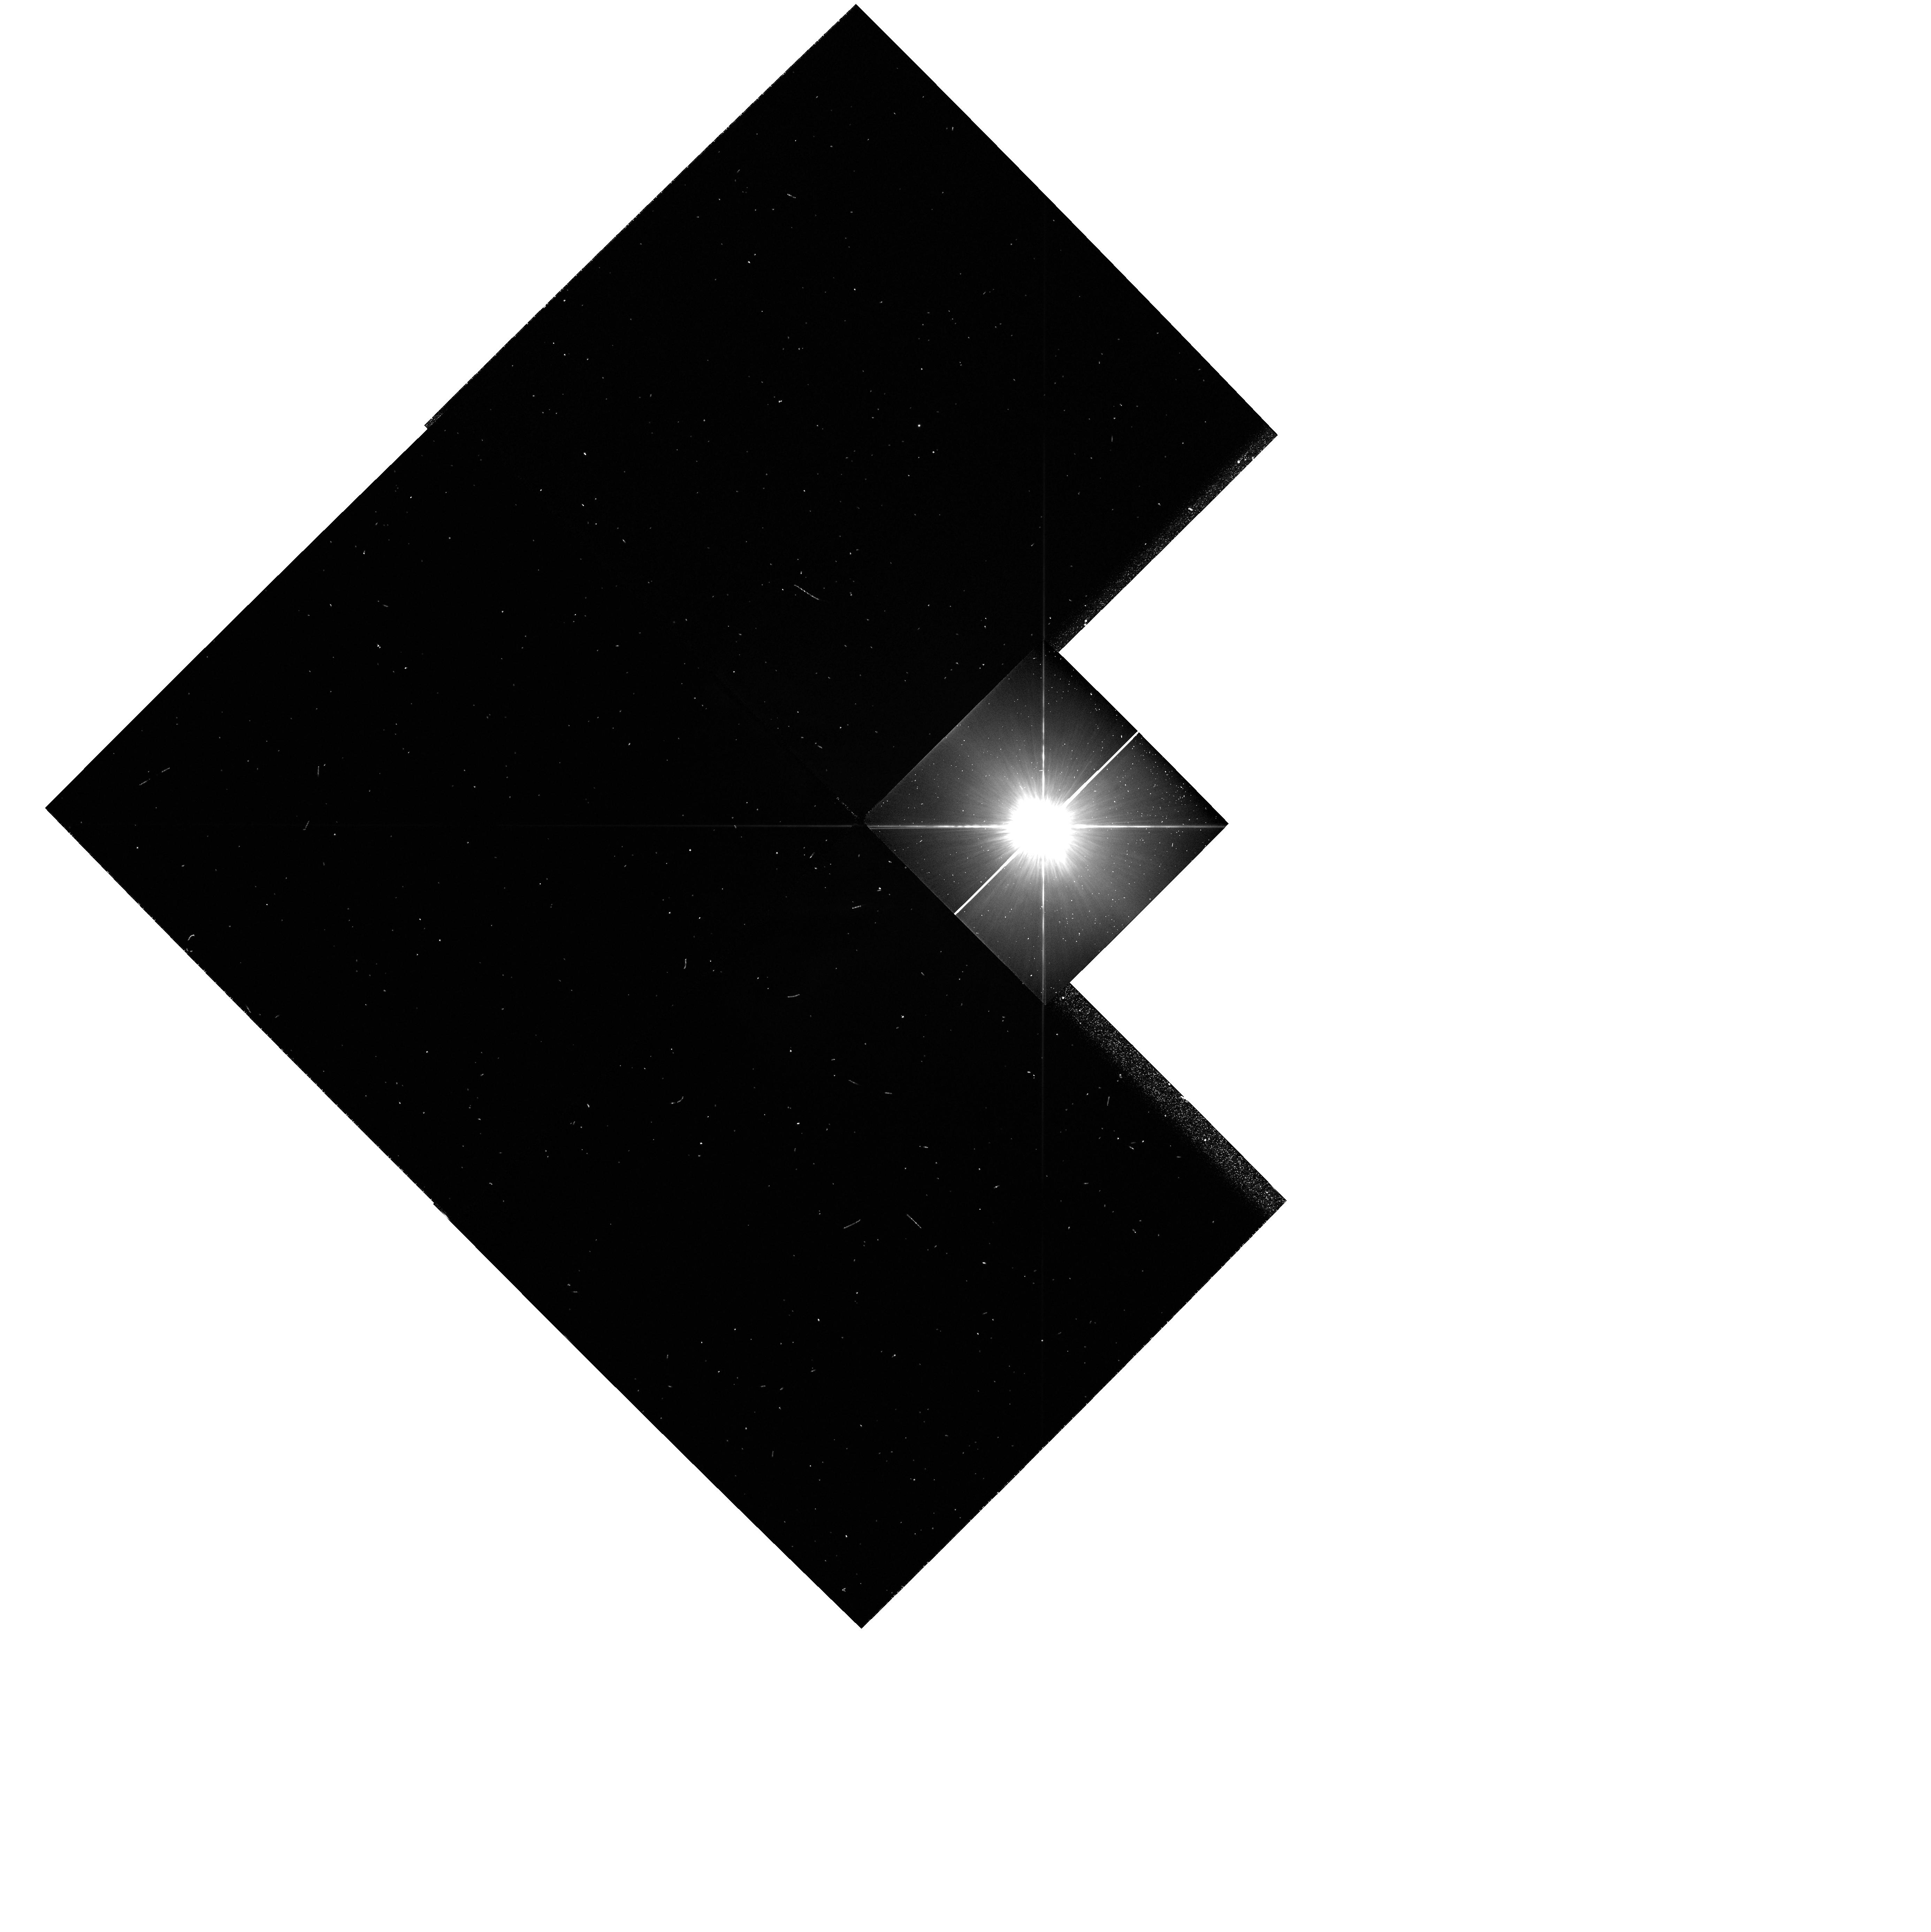
Target: HD39060. Instrument: WFPC2/PC. Filter: F439W. Exposure: 1 min. Observation ID: hst_5202_01_wfpc2_pc_f439w_u2ih01

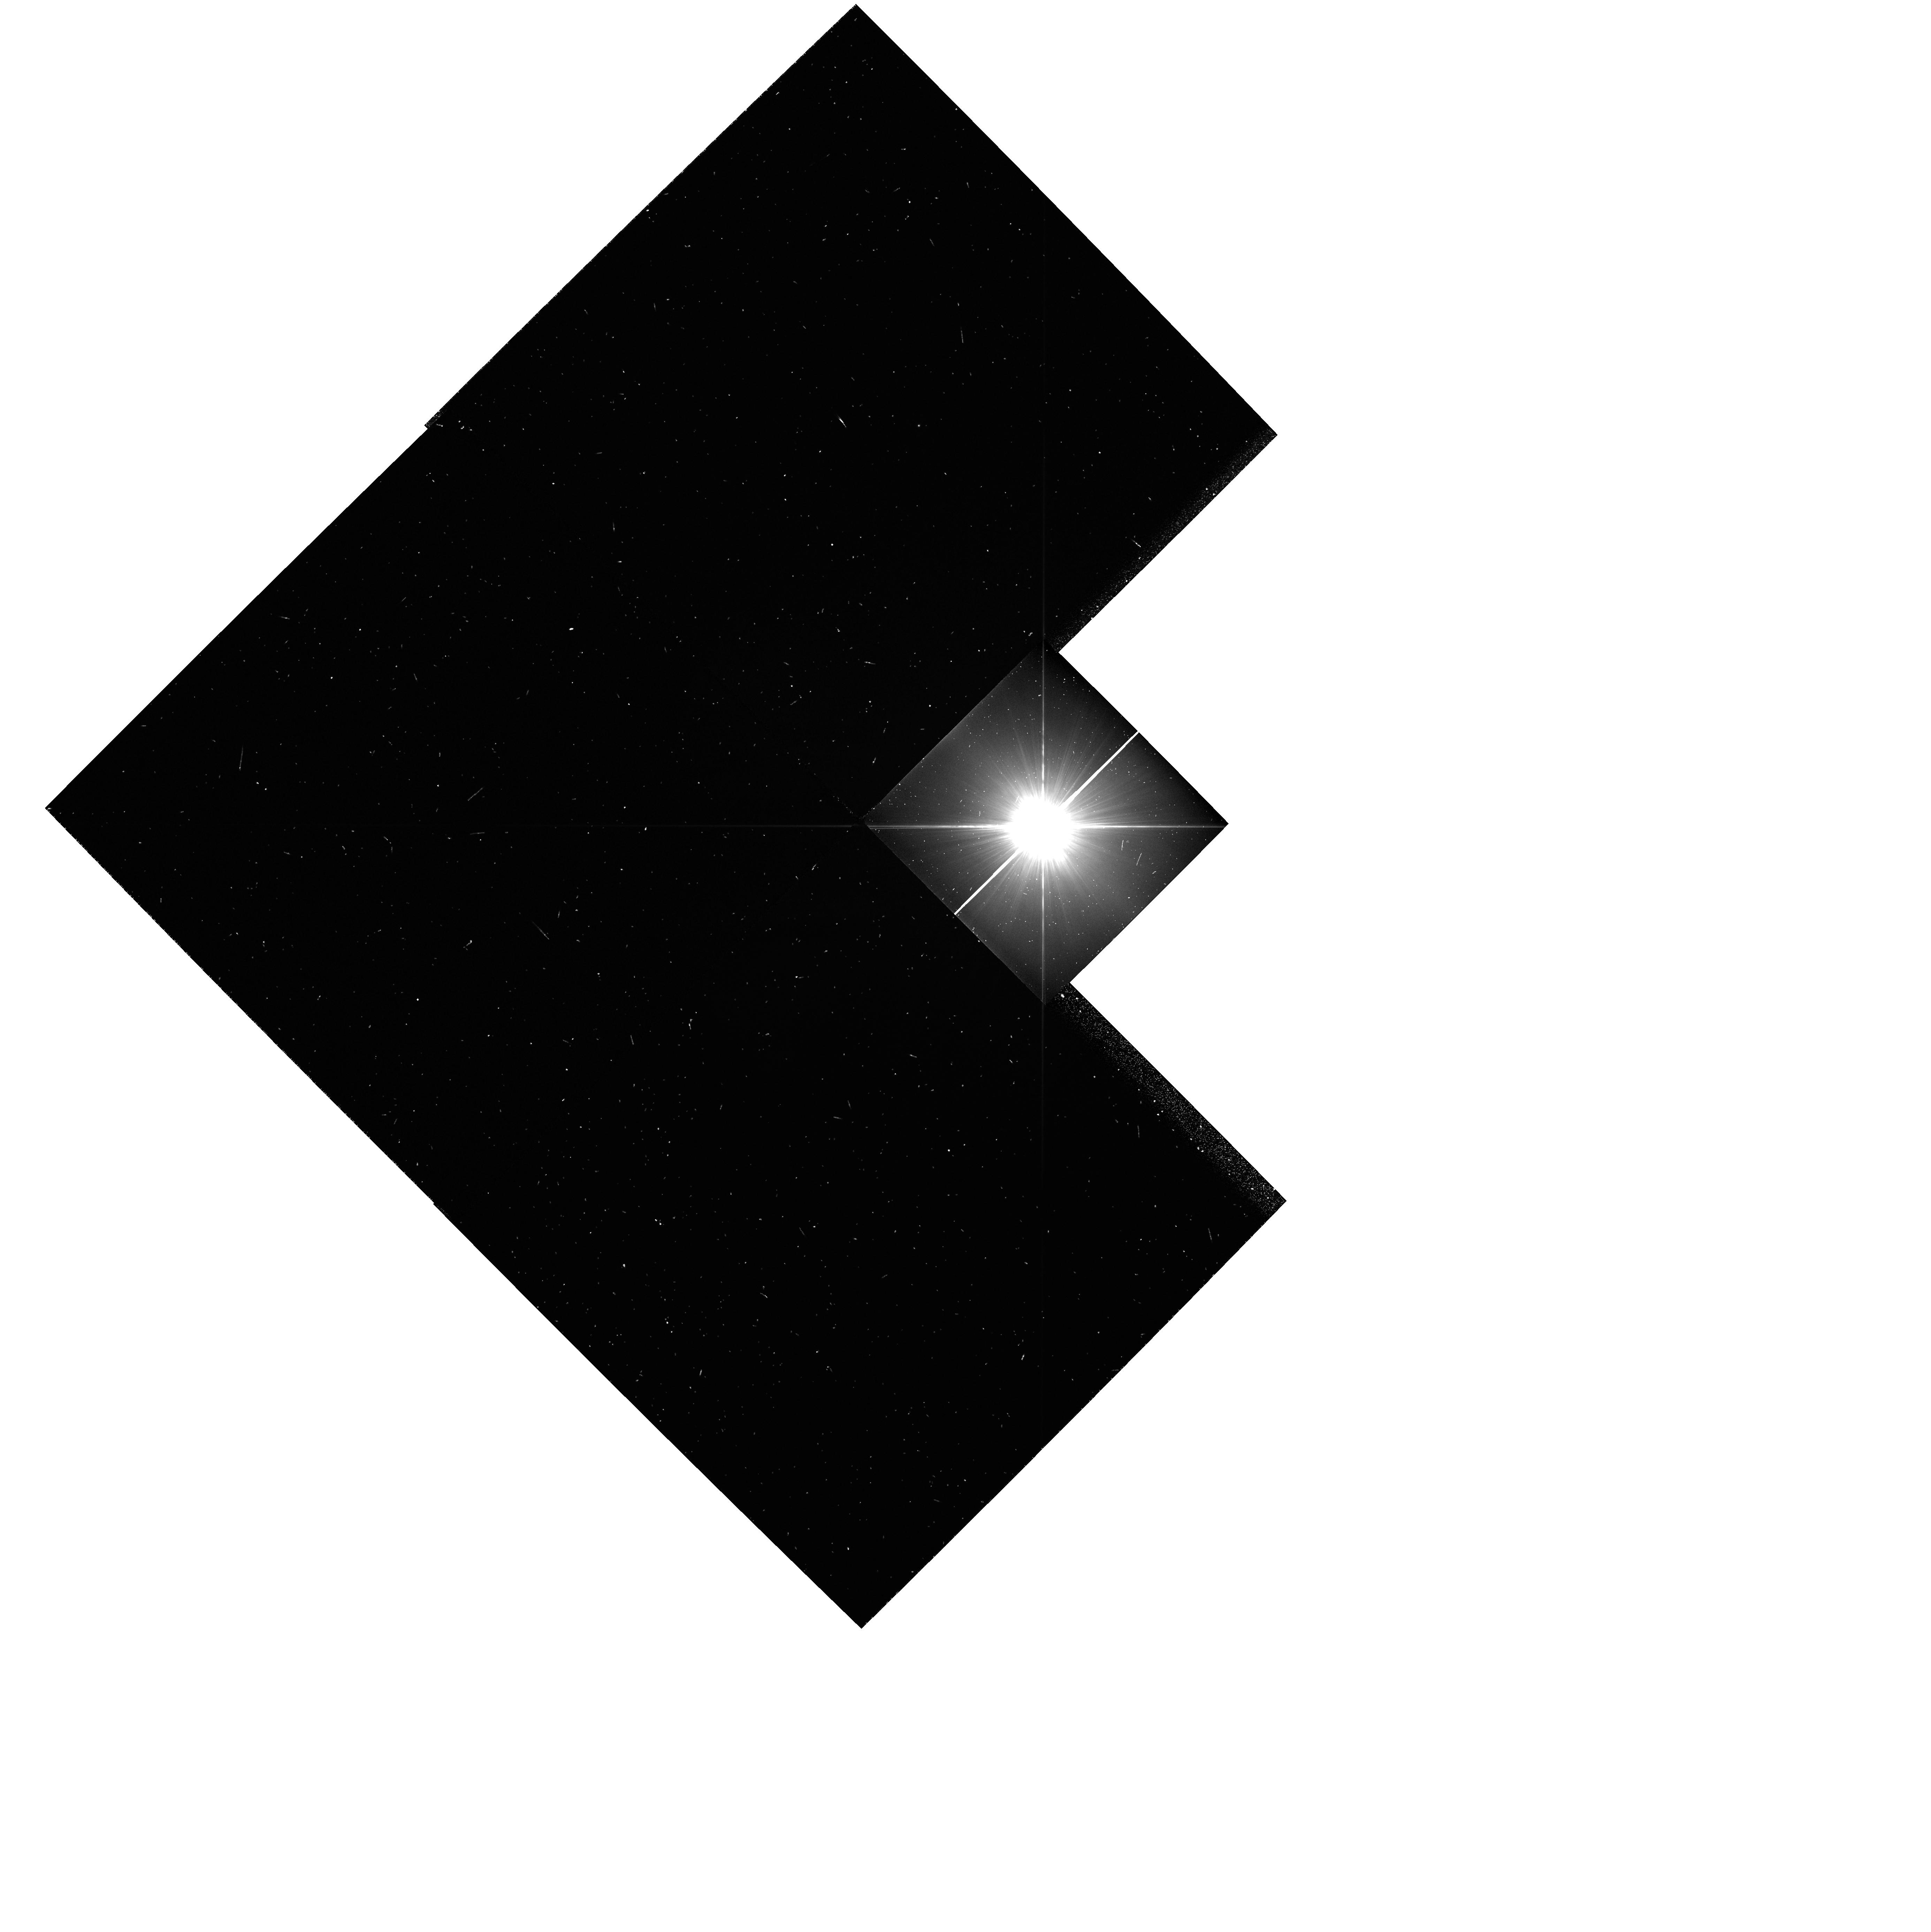
Target: HD39060. Instrument: WFPC2/PC. Filter: F336W. Exposure: 5 min. Observation ID: hst_5202_01_wfpc2_pc_f336w_u2ih01

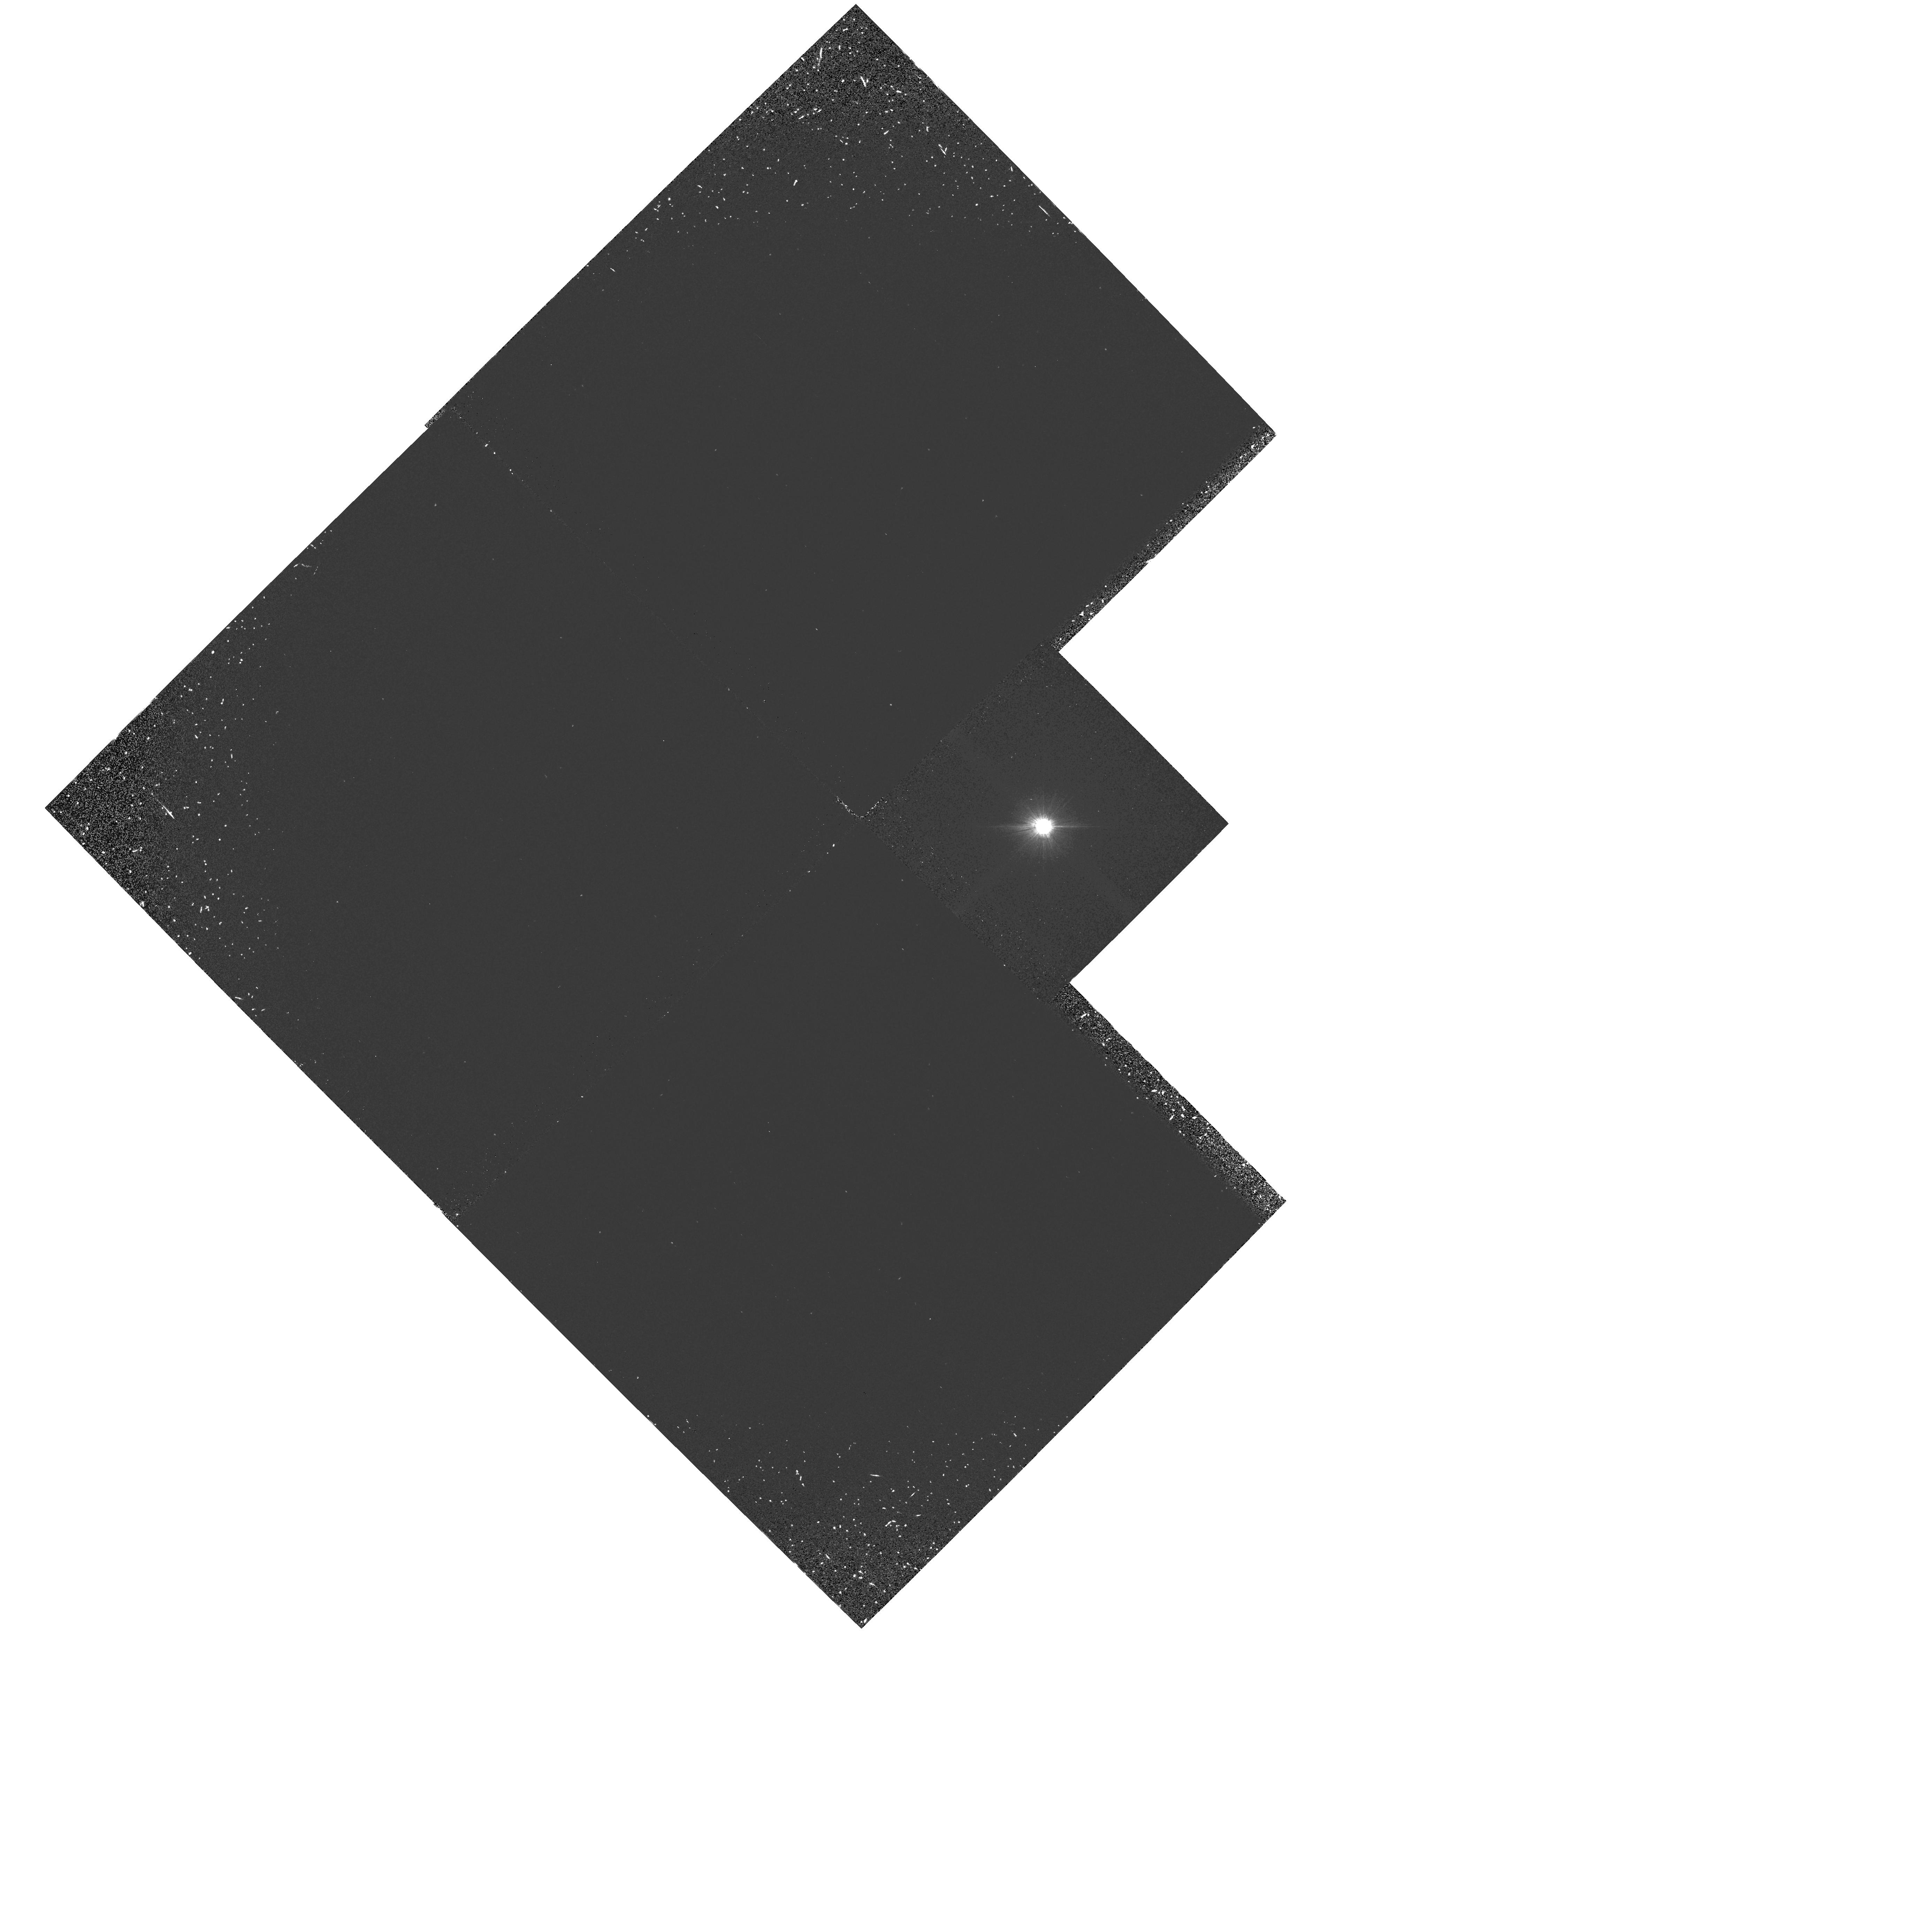
Target: HD39060. Instrument: WFPC2/PC. Filter: F160BW. Exposure: 30 min. Observation ID: hst_5202_01_wfpc2_pc_f160bw_u2ih01

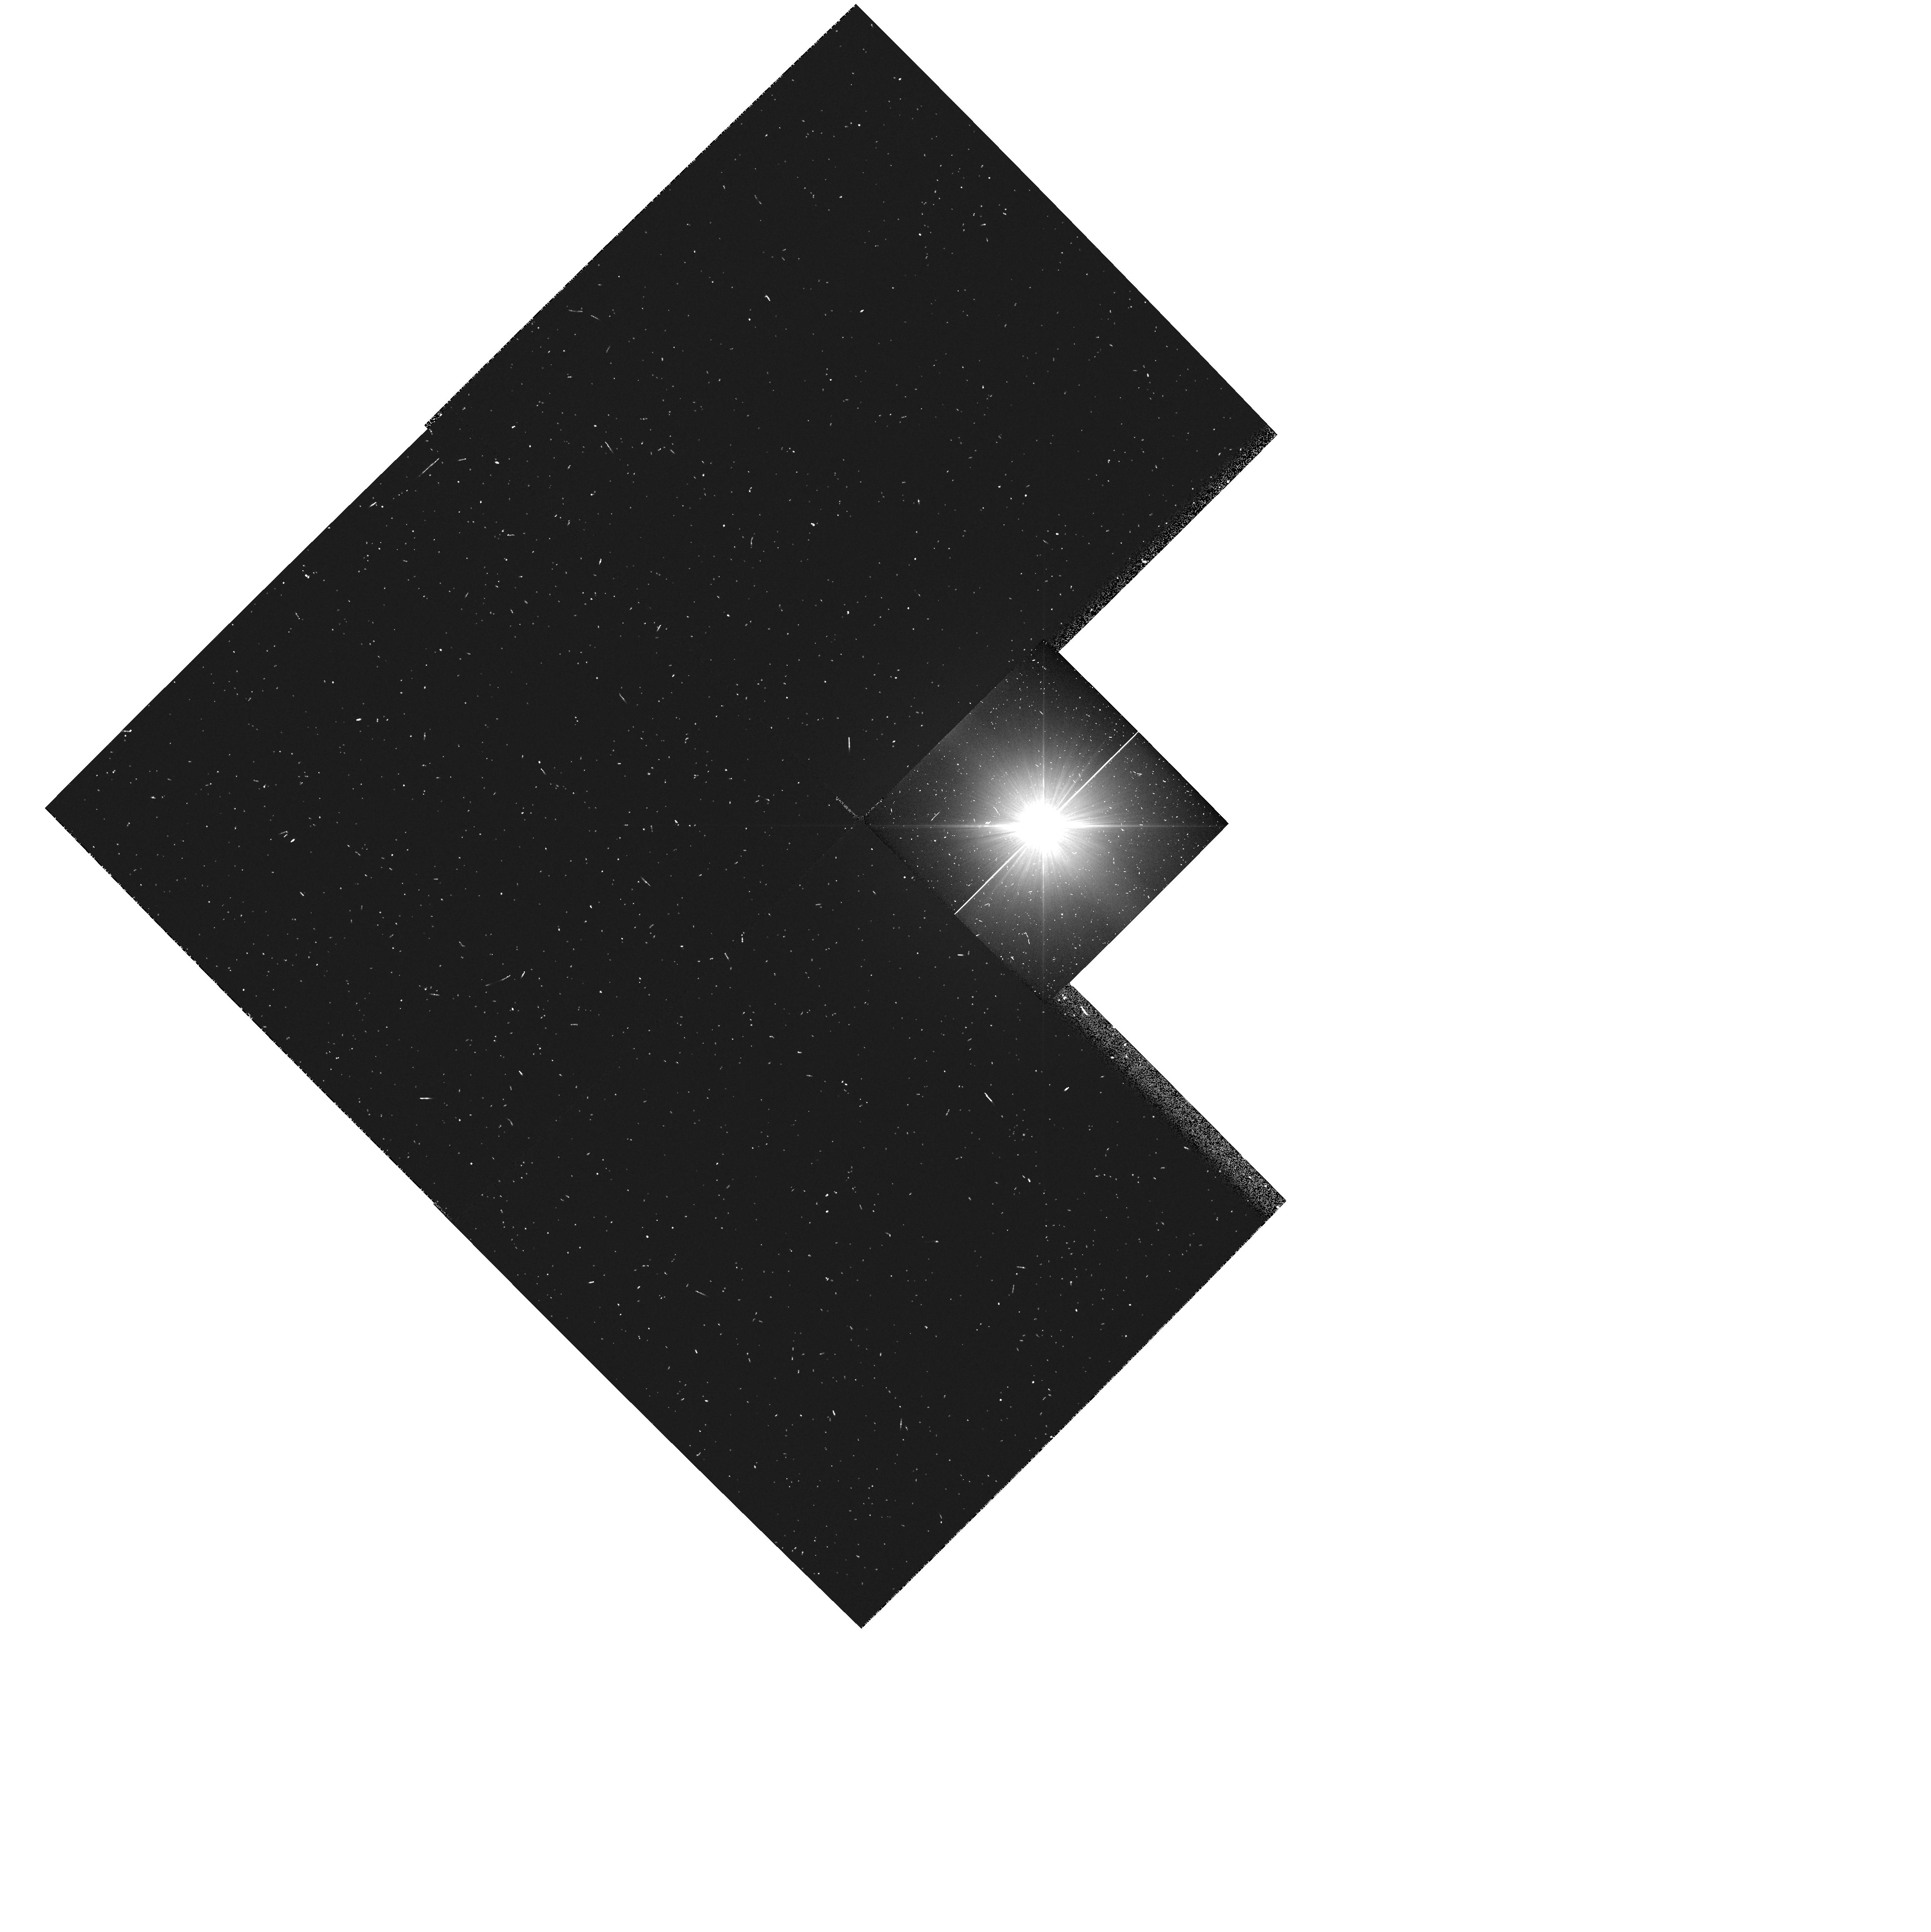
Target: HD39060. Instrument: WFPC2/PC. Filter: F255W. Exposure: 10 min. Observation ID: hst_5202_01_wfpc2_pc_f255w_u2ih01

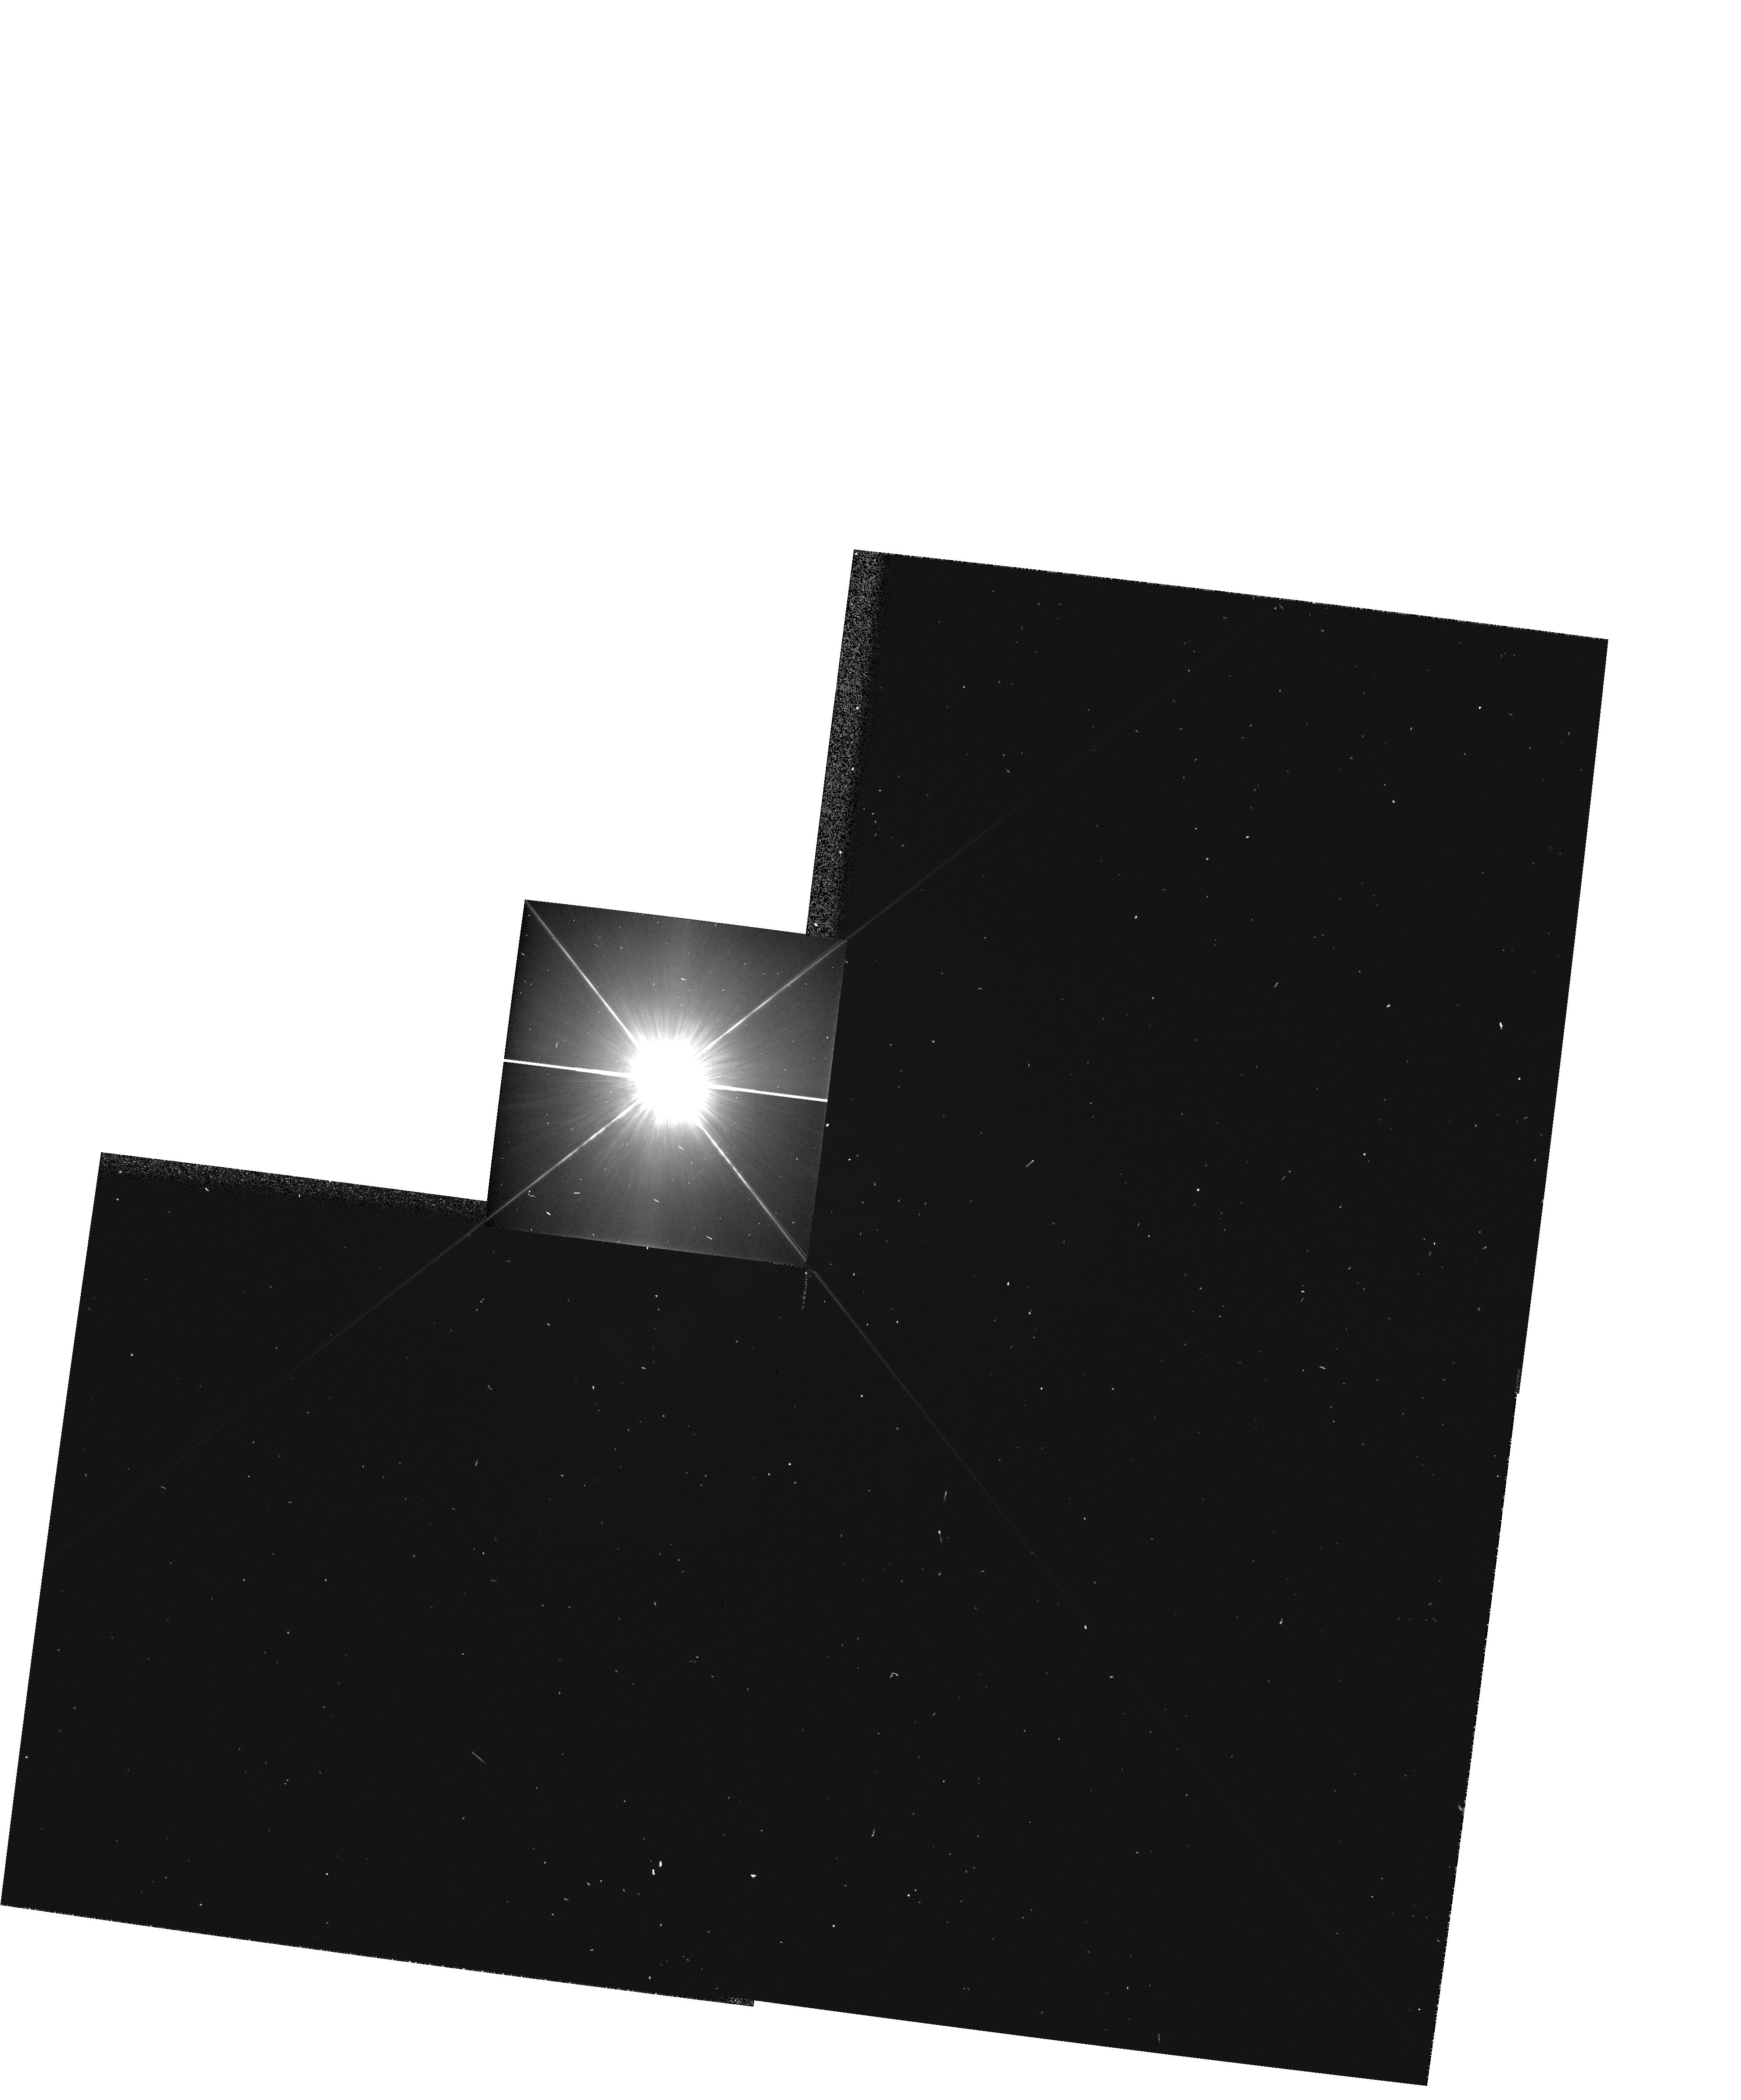
Target: HD39060. Instrument: WFPC2/PC. Filter: F439W. Exposure: 1 min. Observation ID: hst_5202_02_wfpc2_pc_f439w_u2ih02

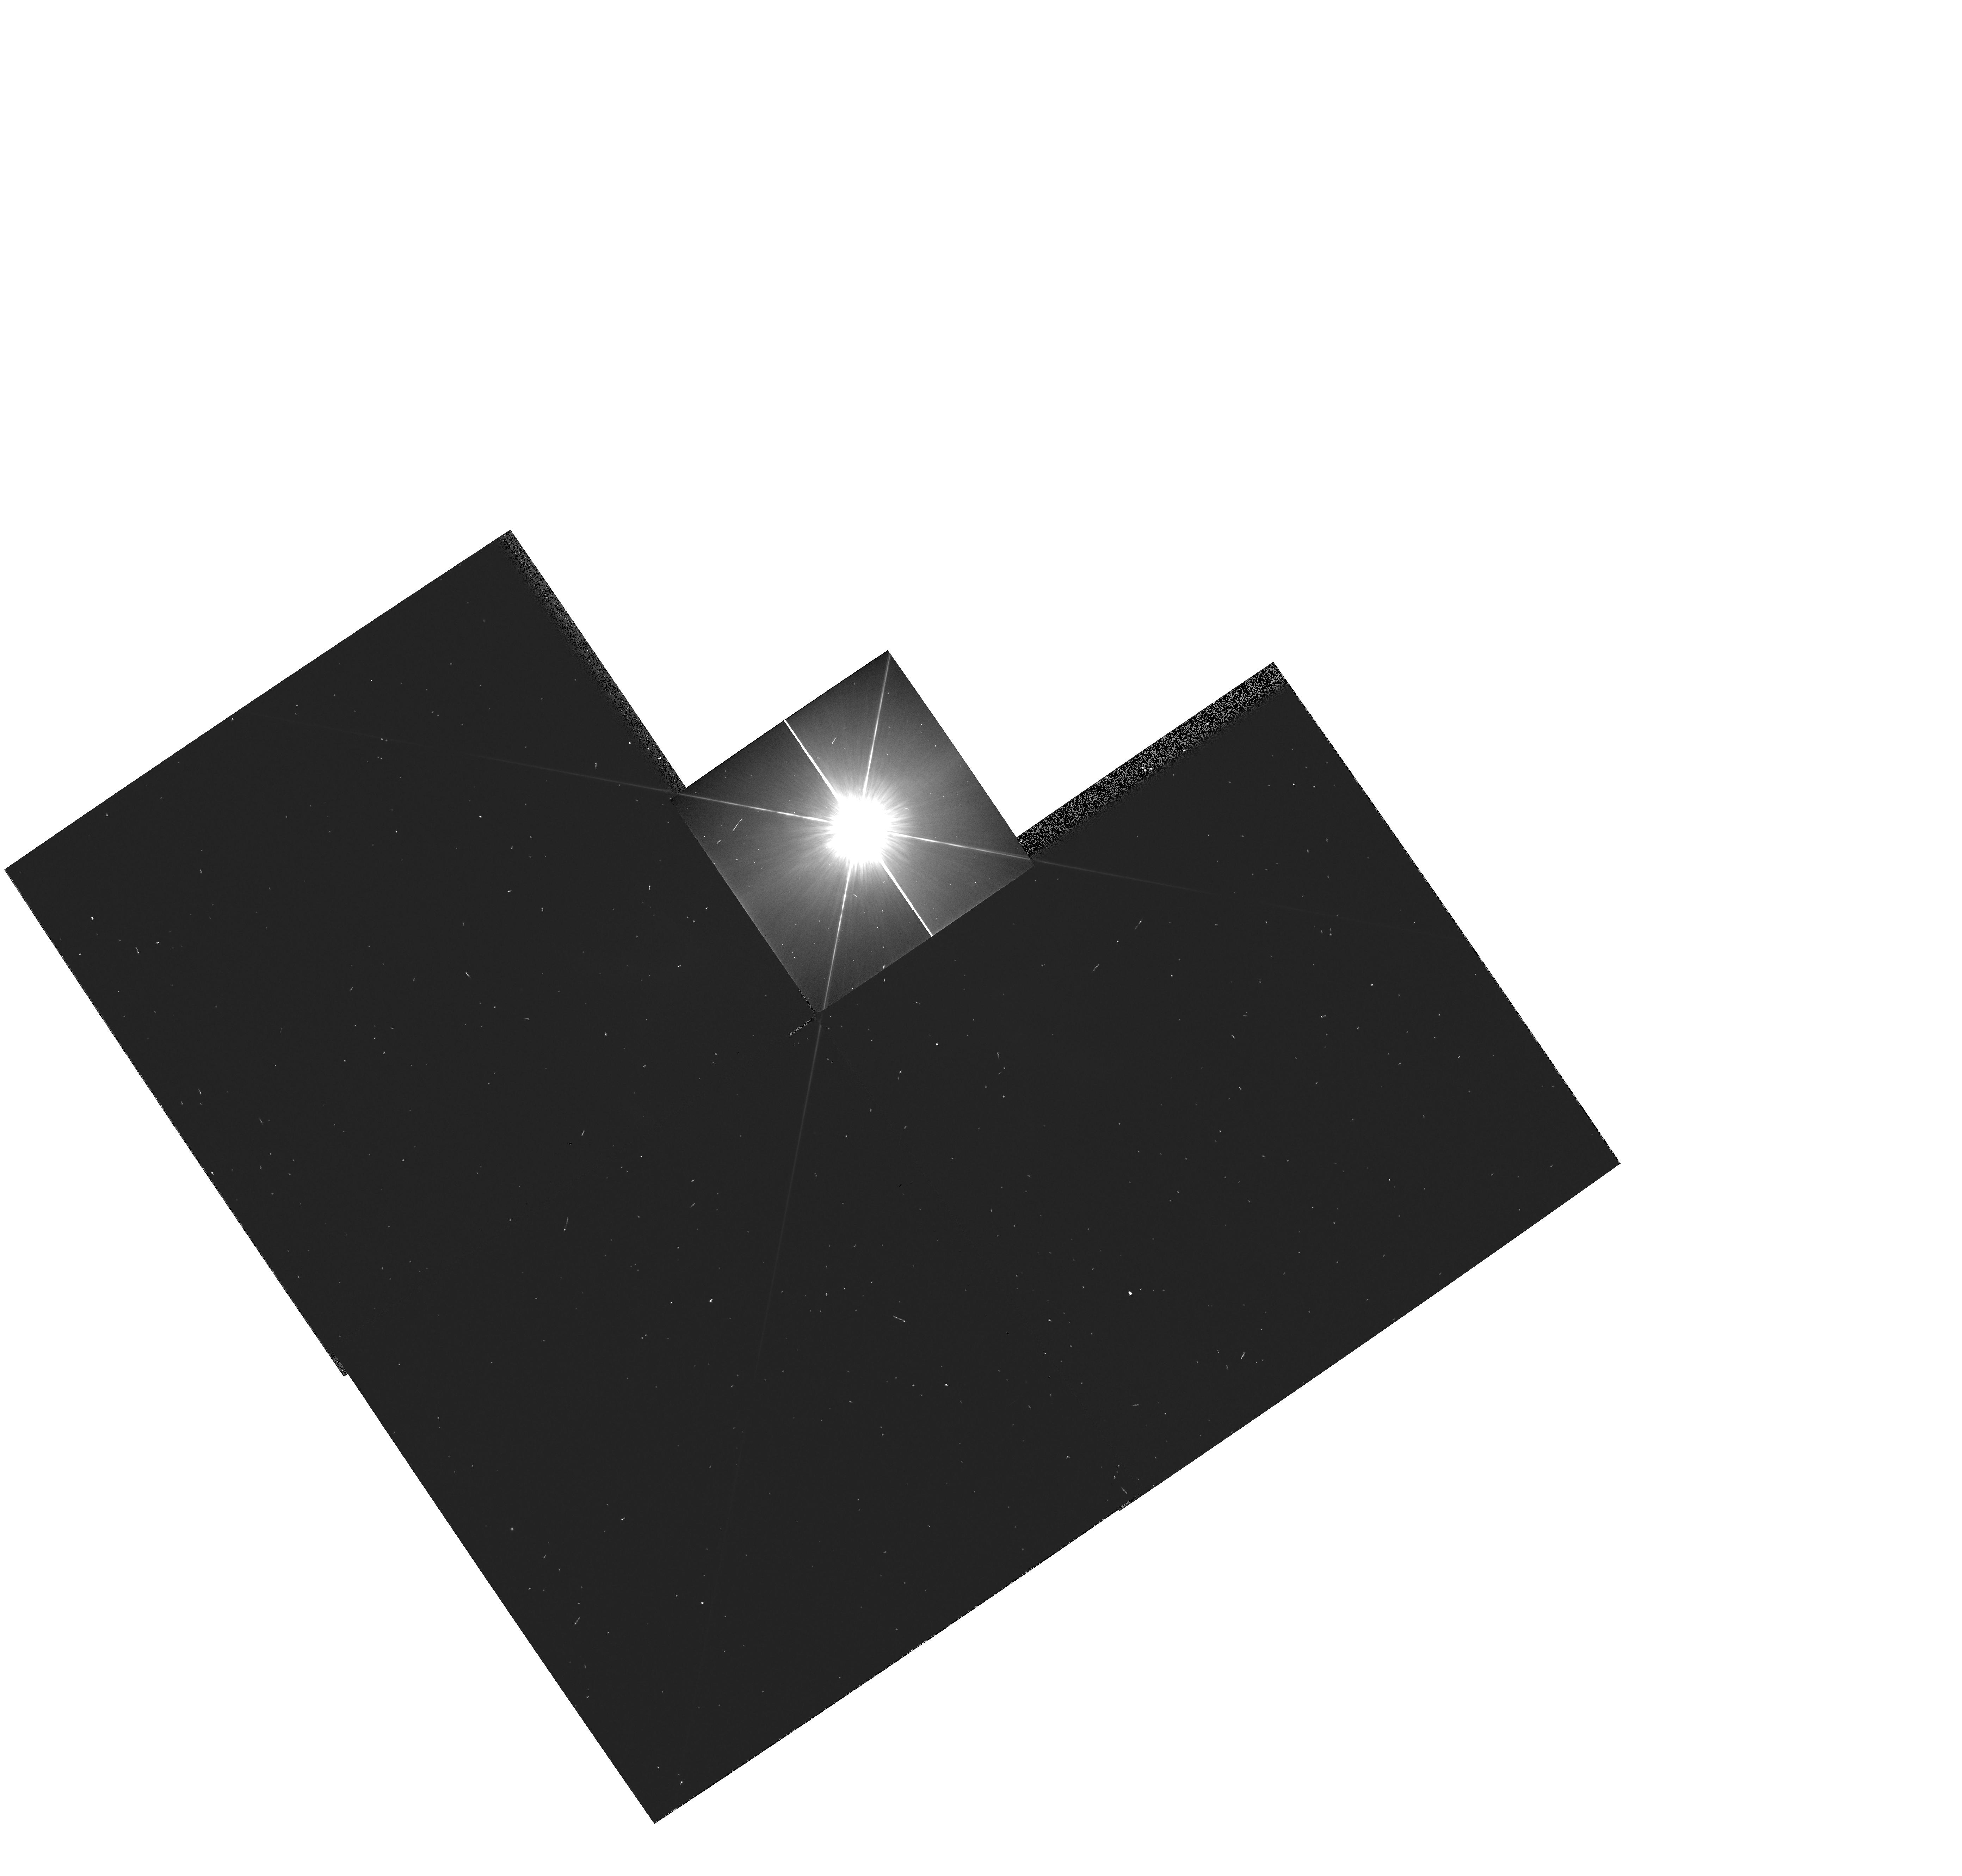
Target: HD39060. Instrument: WFPC2/PC. Filter: F439W. Exposure: 1 min. Observation ID: hst_5202_04_wfpc2_pc_f439w_u2ih04

THE BETA PICTORIS CIRCUMSTELLAR DISK (5202; 2ND VISIT) (PI: Trauger, John)

We propose new methods to examine the circumstellar disk around Beta Pictoris in order to determine its radial profile, and hence (in combination with IRAS data) to fix its albedo and temperature profile. These observations will extend previous extensive ground based coronagraphic observations, and models by members of the science team. The data will enable us to understand better the central clearing in the disk and whether it is caused by sublimation or possible planet formation. They will also constrain the geometric propertie of the disk including its inclination angle, vertical thickness and radial profile. Such observations limit models for the dynamics of the disk, includin its velocity dispersion and hence mass distribution, and radial mass transport mechanisms. If density waves or clear zones are observed, they will give indirect evidence for the presence of massive bodies (planets) in the disk. Th observations involve a combination of roll deconvolution, polarizers and PSF modelling in order to allow the central stellar image and associated scattered light to be subtracted. Ultraviolet observations will constrain the particle size distribution and the composition of the disk. The observations require the new capabilities in WFPC2 provided by the absence of bleeding across columns, as well as its UV capabilities.